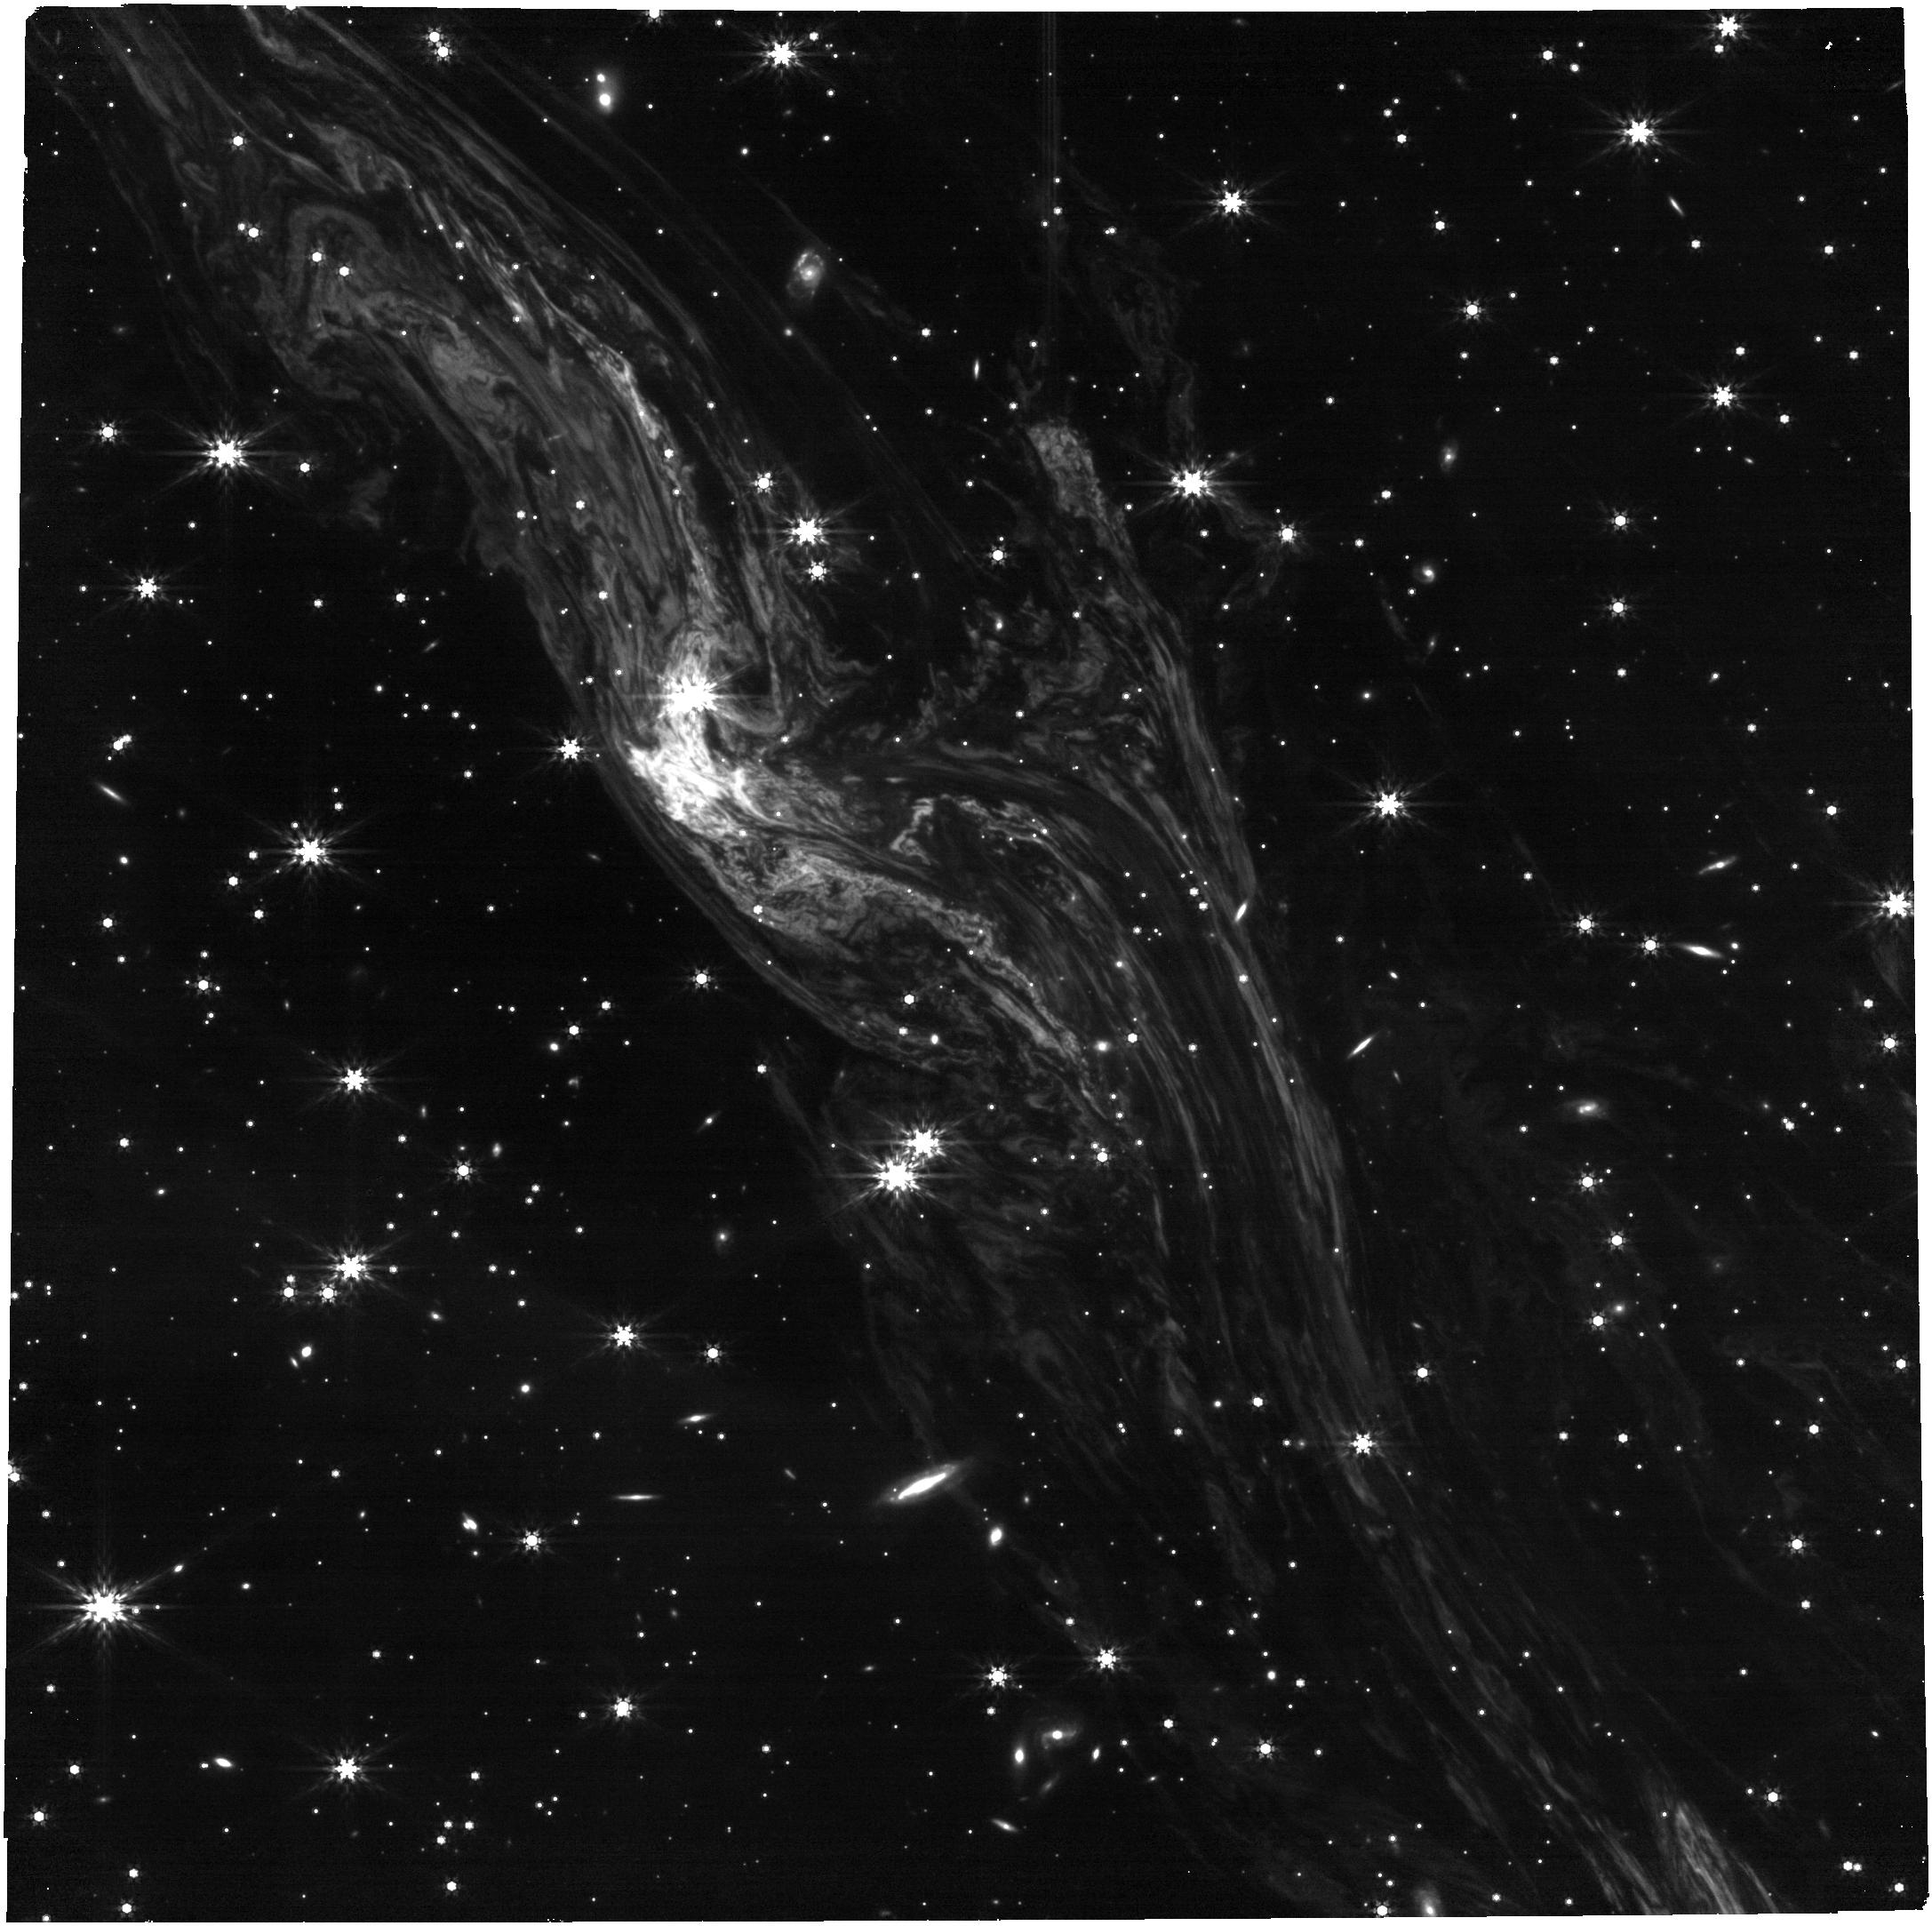
Target: ECHOW1-NIRCAM
Instrument: NIRCAM
Filter: F444W
Exposure: 7 min
Observation ID: jw05451-o004_t004_nircam_clear-f444w

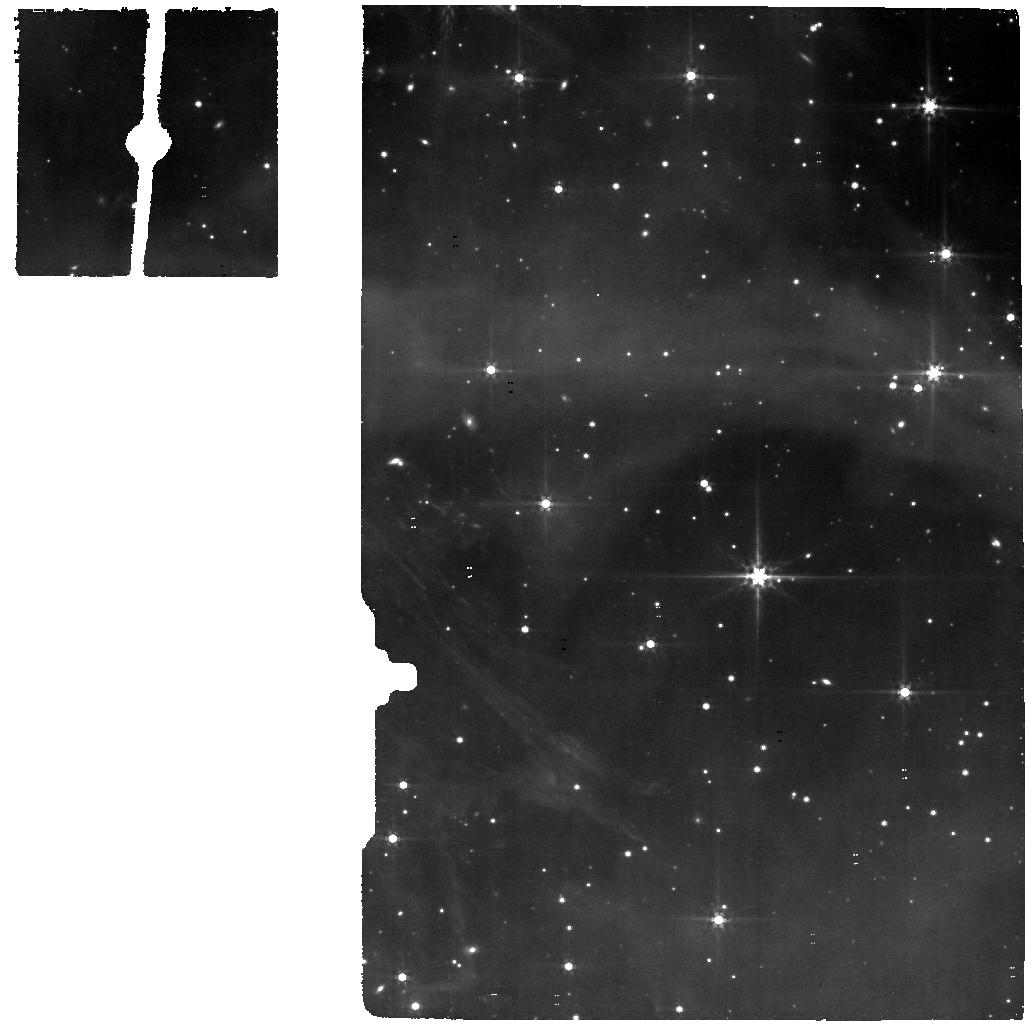
Target: ECHOW1-MIRI
Instrument: MIRI
Filter: F560W
Exposure: 14 min
Observation ID: jw05451-o008_t005_miri_f560w

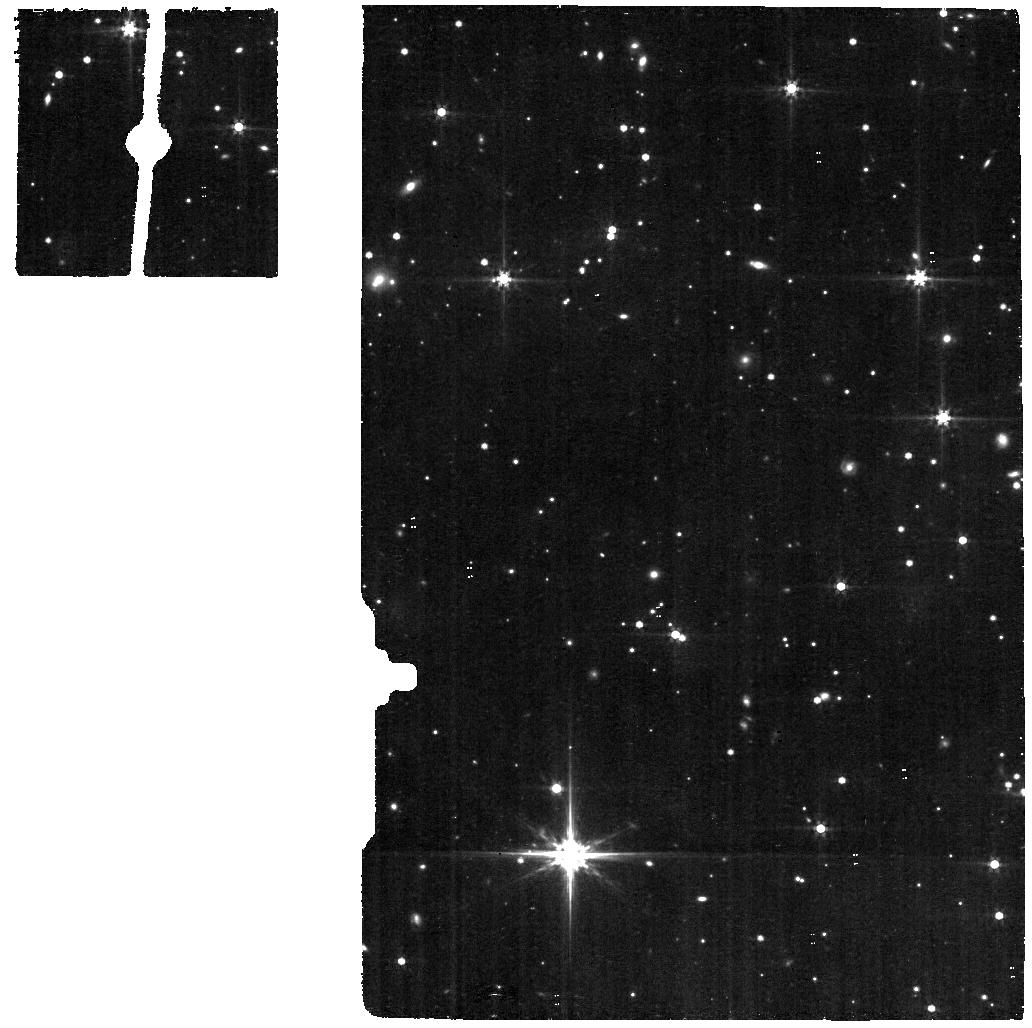
Target: MIRI-BKG
Instrument: MIRI
Filter: F560W
Exposure: 14 min
Observation ID: jw05451-o009_t002_miri_f560w

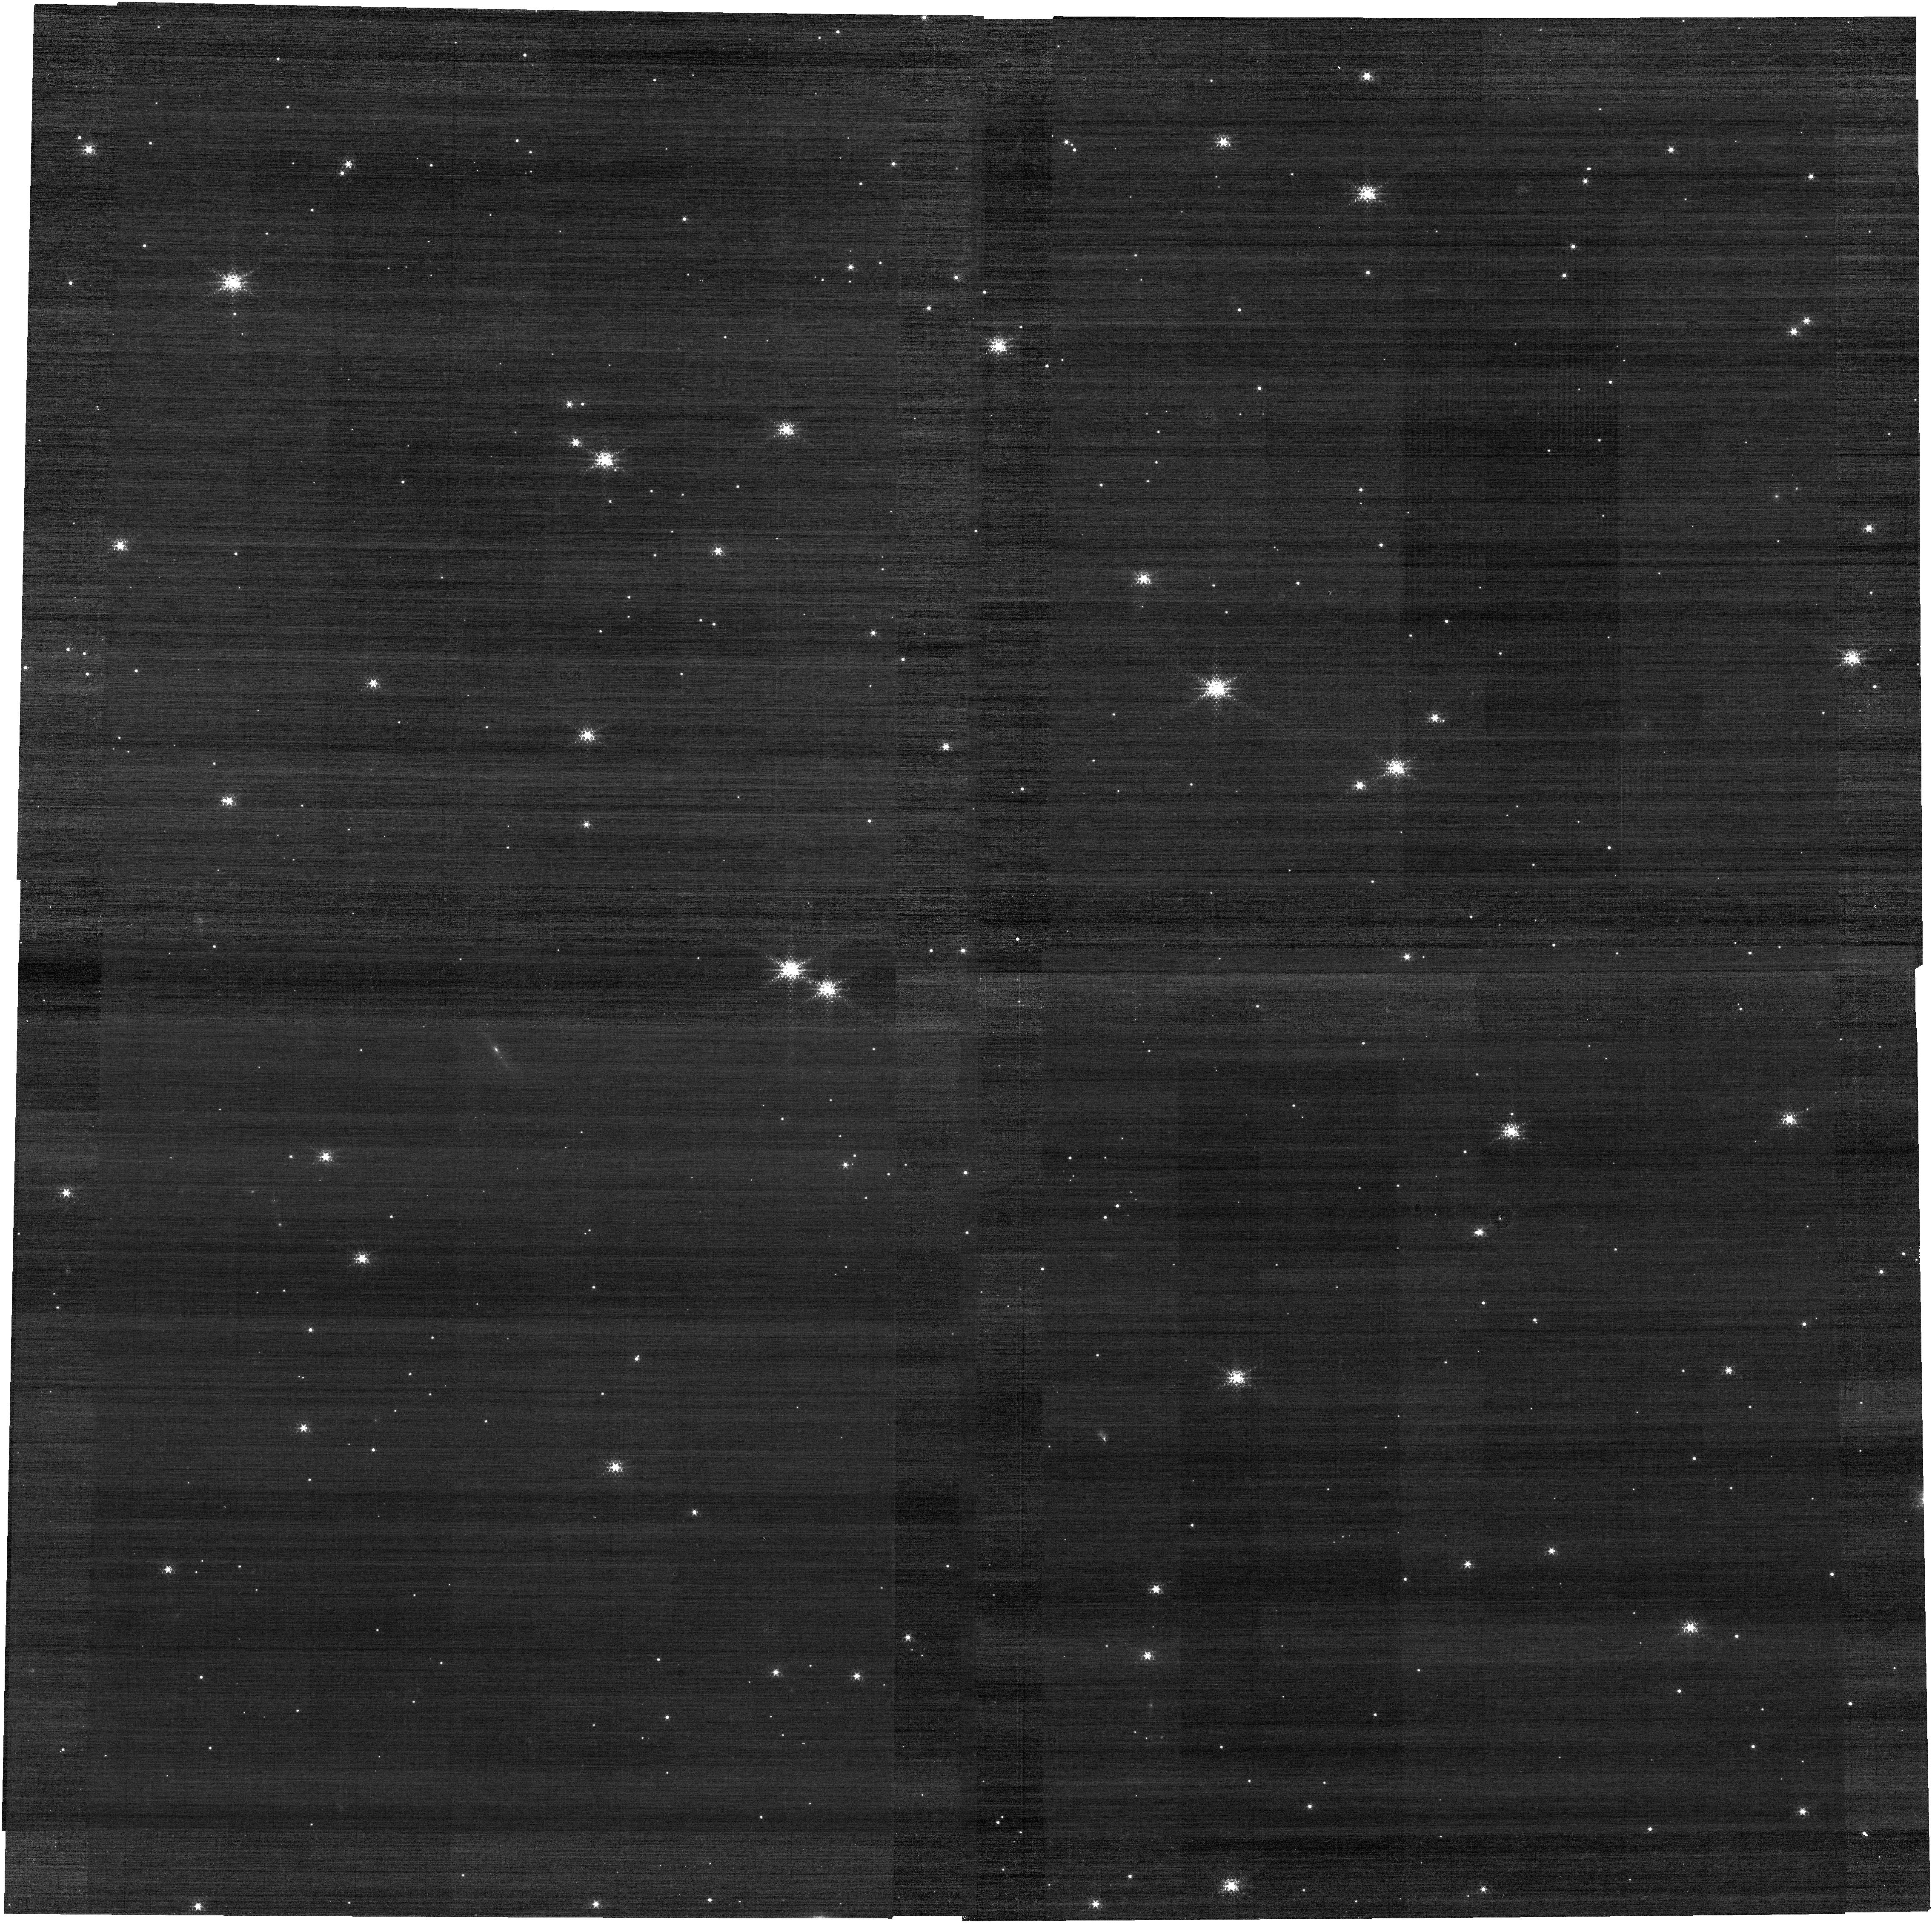
Target: ECHOW1-NIRCAM
Instrument: NIRCAM
Filter: F150W2+F164N
Exposure: 7 min
Observation ID: jw05451-o003_t004_nircam_f150w2-f164n

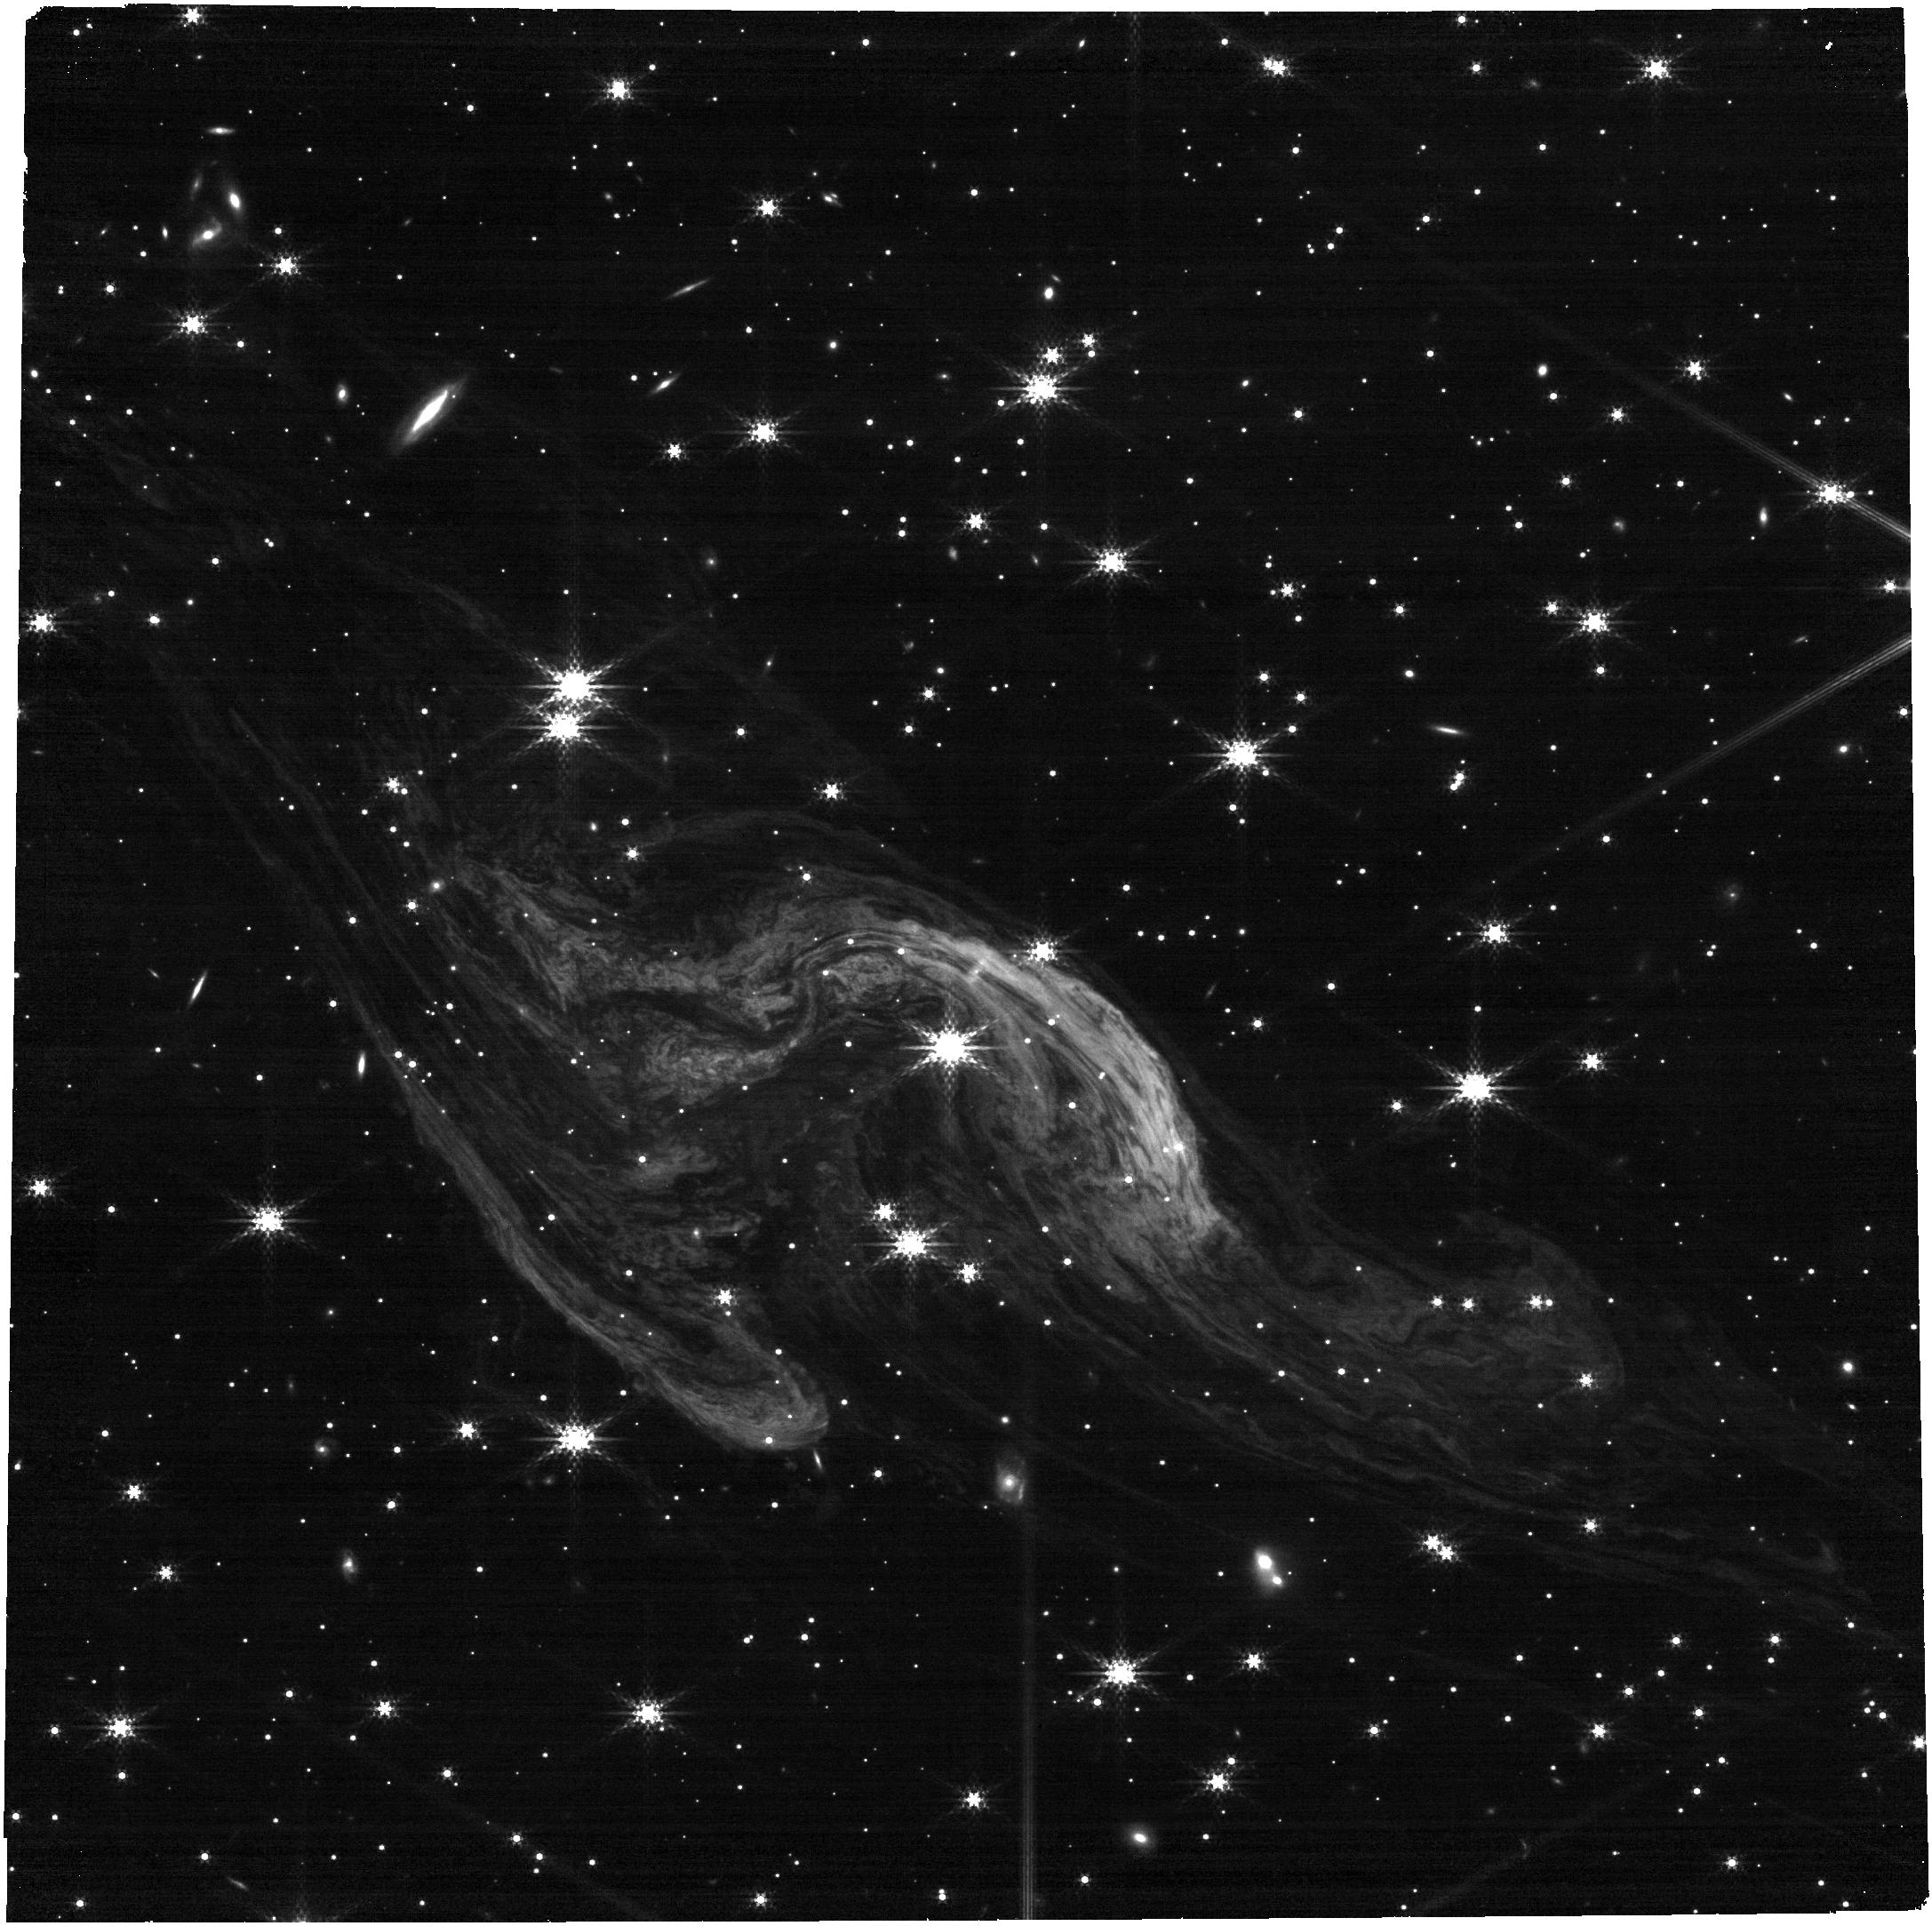
Target: ECHOW1-NIRCAM
Instrument: NIRCAM
Filter: F300M
Exposure: 7 min
Observation ID: jw05451-o005_t004_nircam_clear-f300m

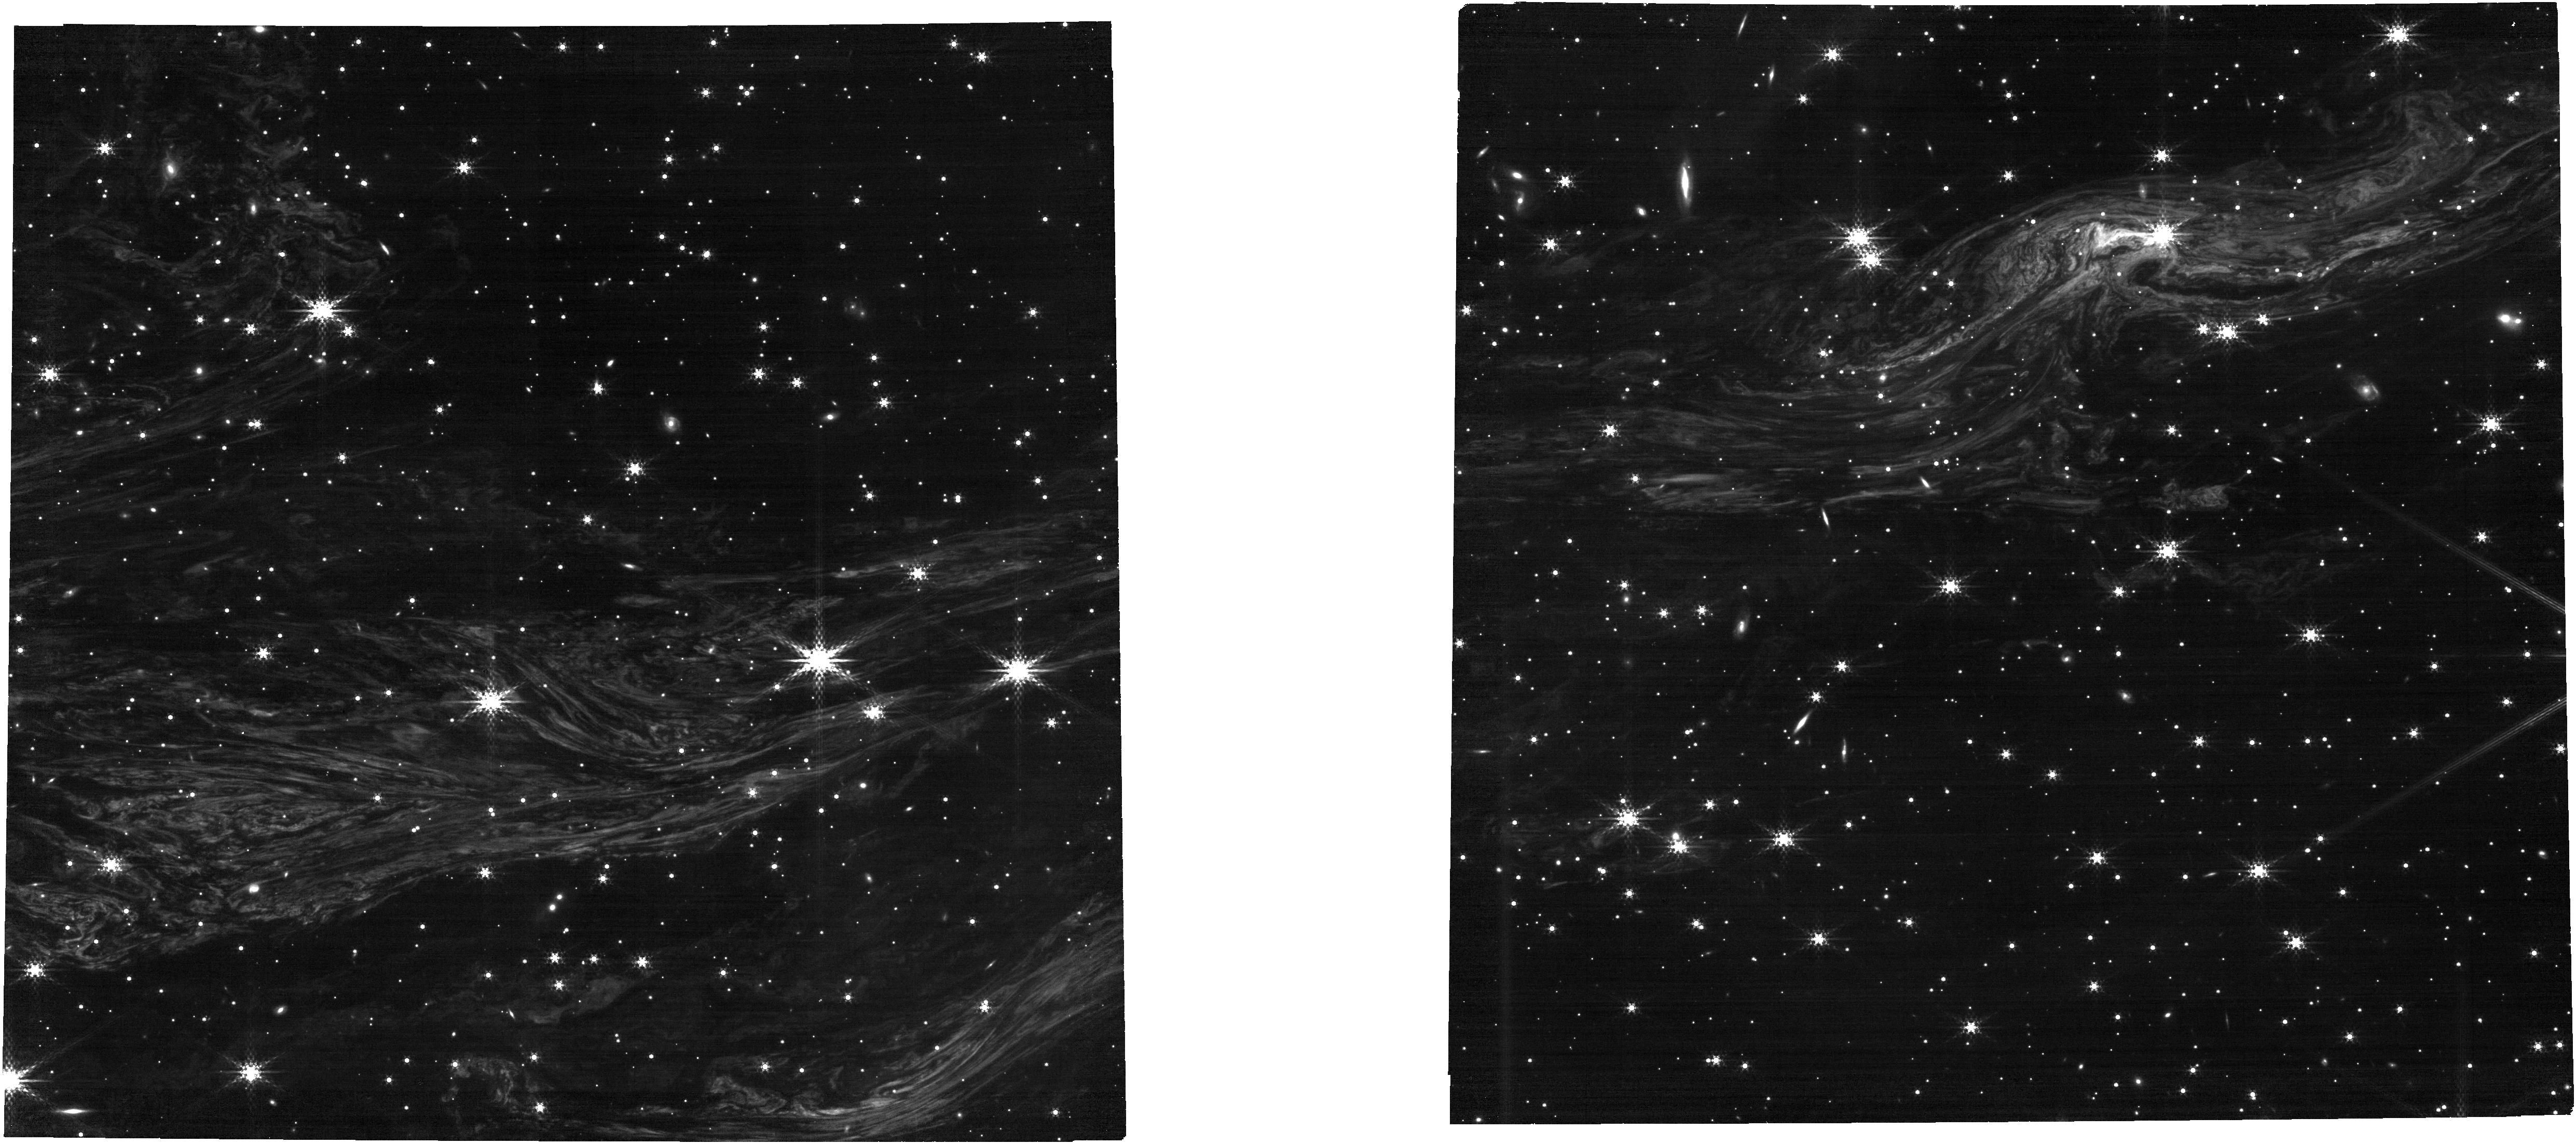
Target: ECHOW1-NIRCAM
Instrument: NIRCAM
Filter: F360M
Exposure: 7 min
Observation ID: jw05451-o002_t004_nircam_clear-f360m

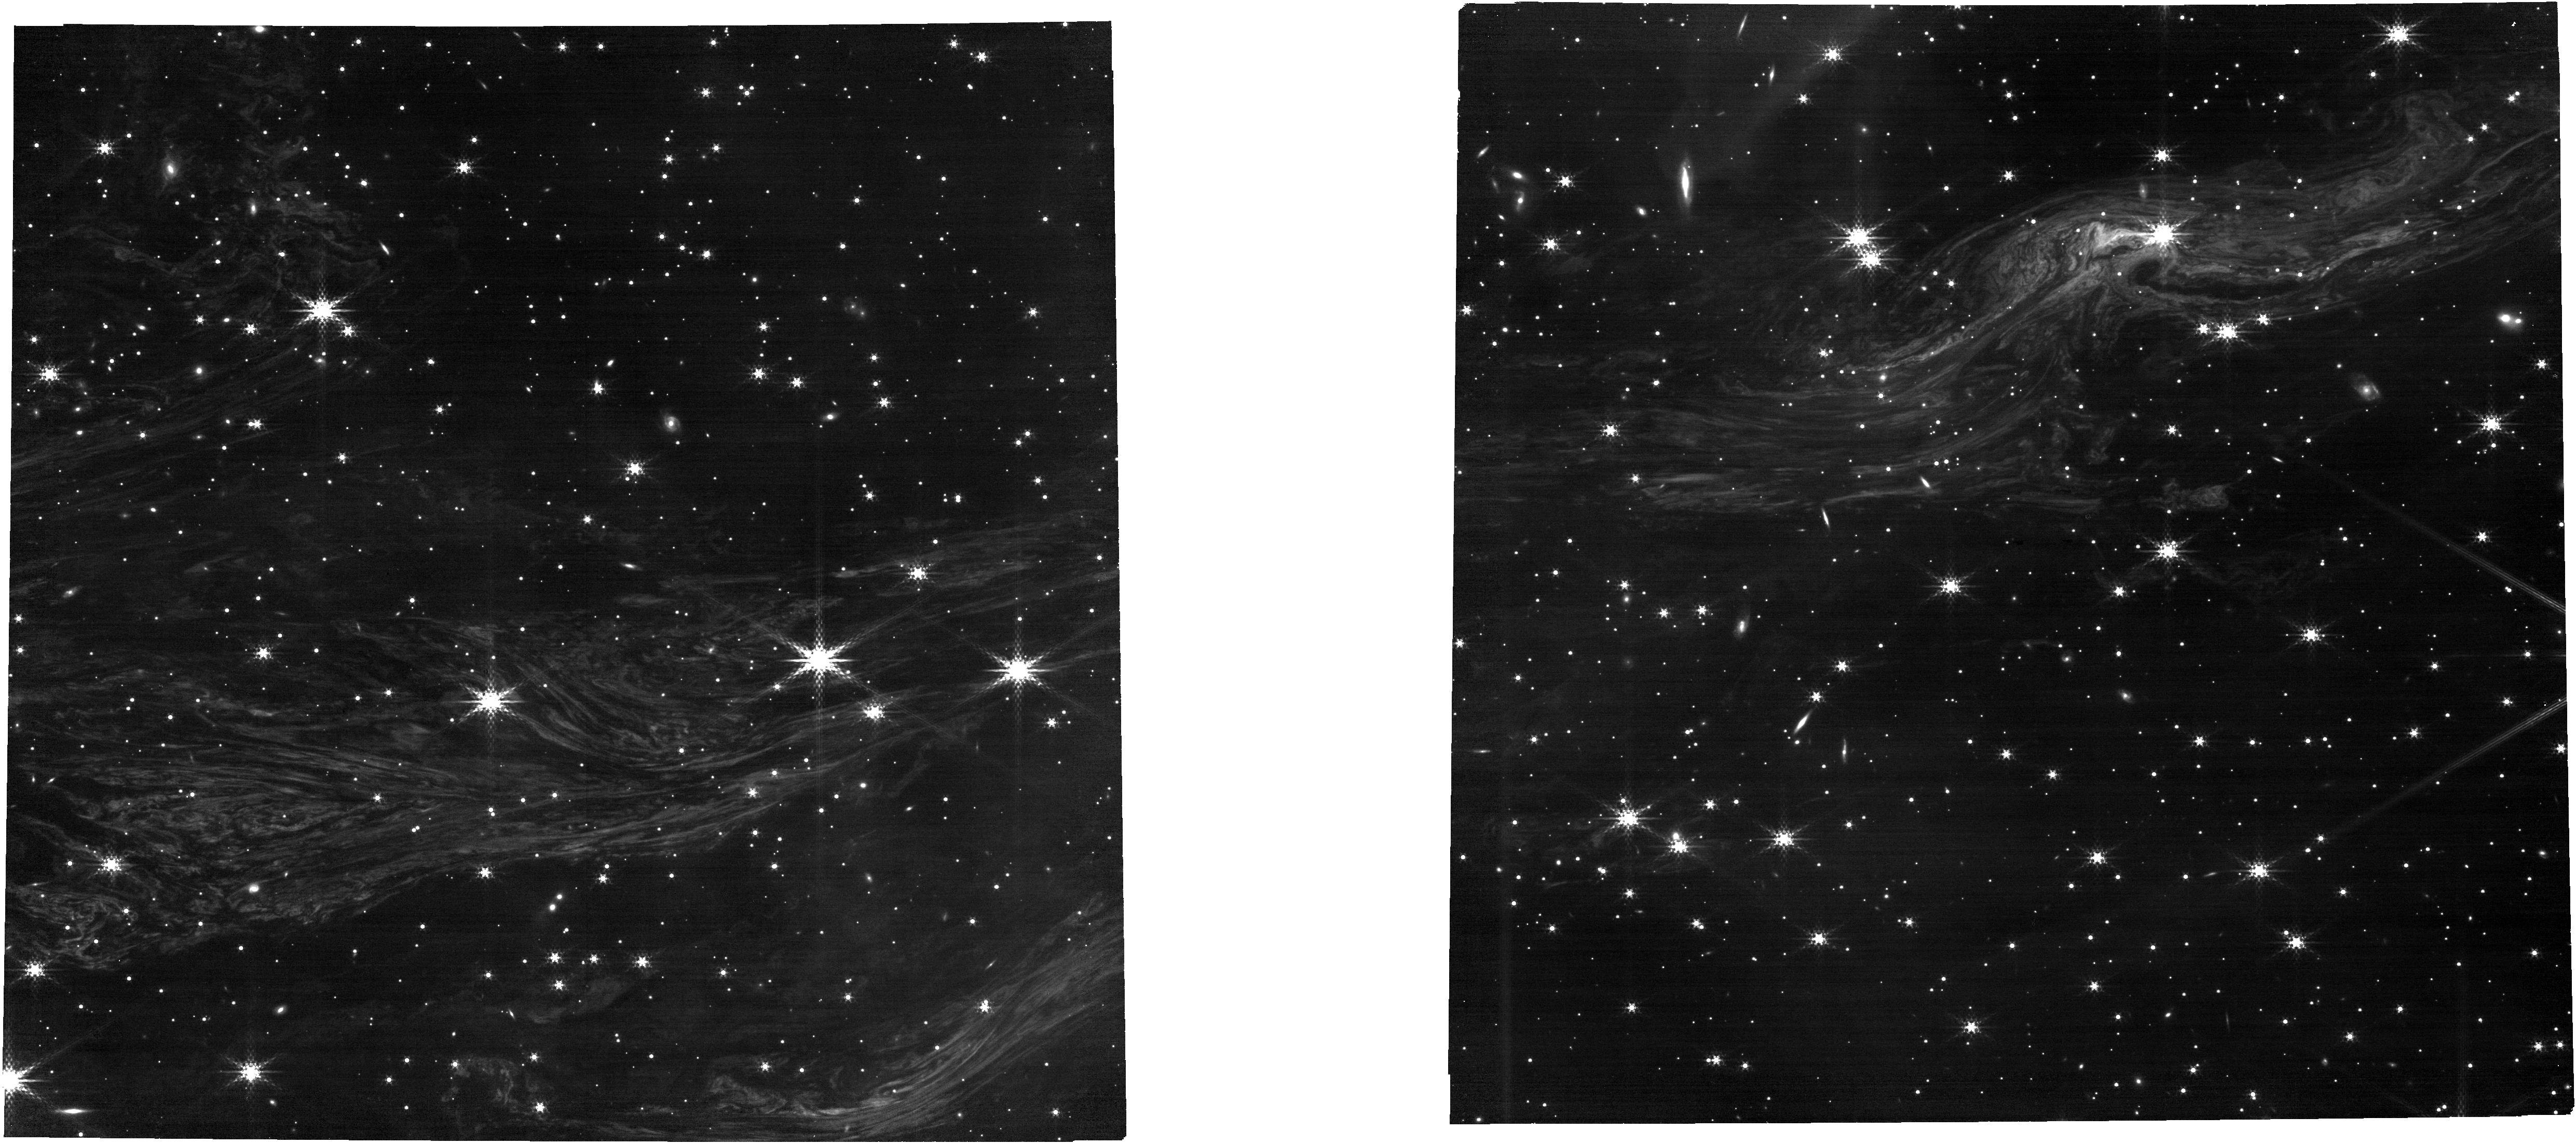
Target: ECHOW1-NIRCAM
Instrument: NIRCAM
Filter: F335M
Exposure: 7 min
Observation ID: jw05451-o002_t004_nircam_clear-f335m

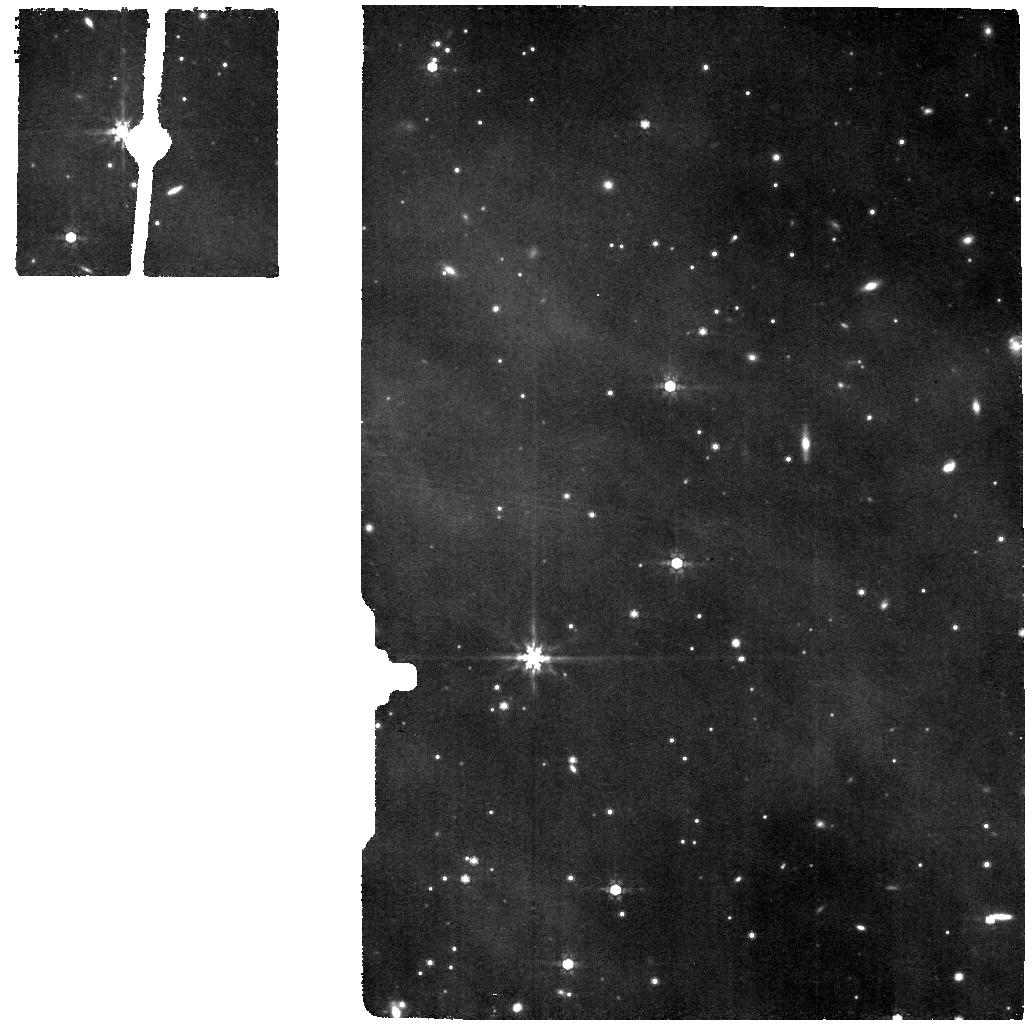
Target: MIRI-BKG
Instrument: MIRI
Filter: F770W
Exposure: 14 min
Observation ID: jw05451-o007_t002_miri_f770w

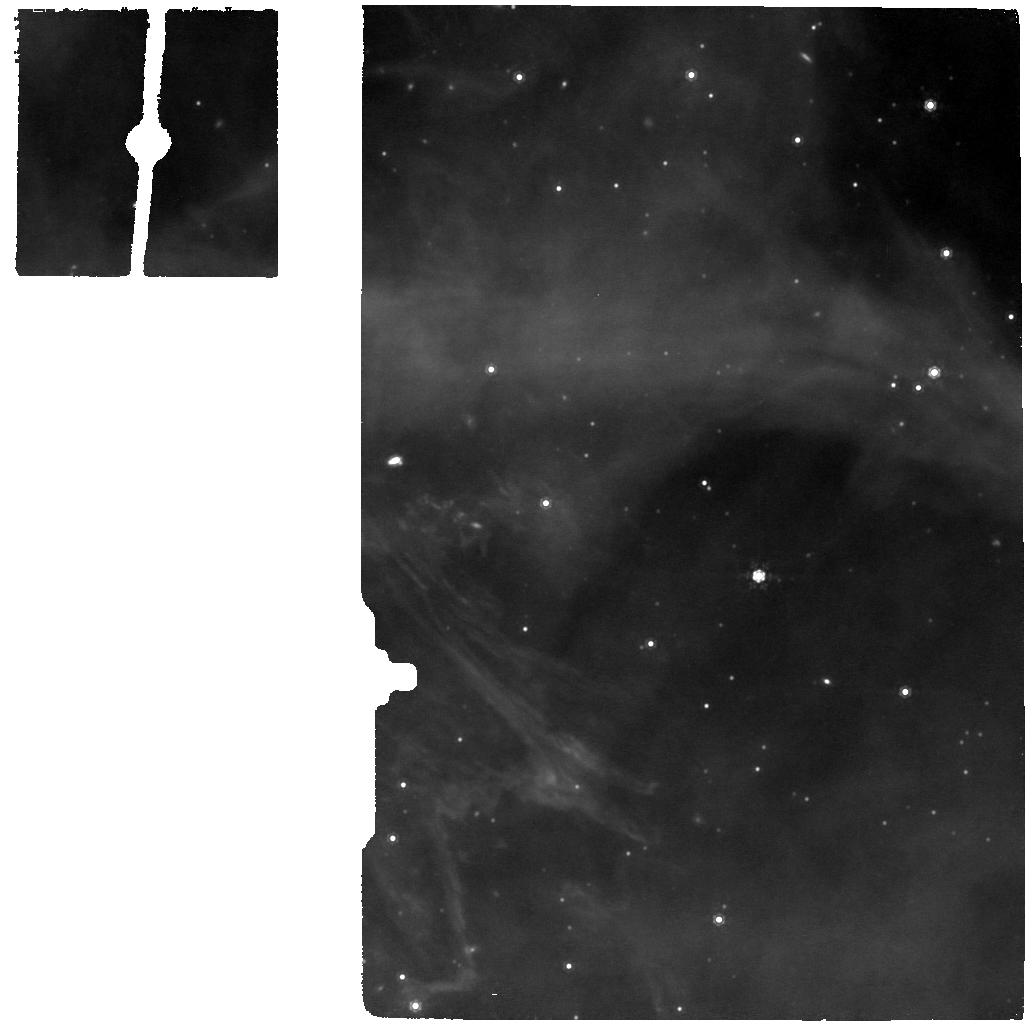
Target: ECHOW1-MIRI
Instrument: MIRI
Filter: F1000W
Exposure: 14 min
Observation ID: jw05451-o008_t005_miri_f1000w

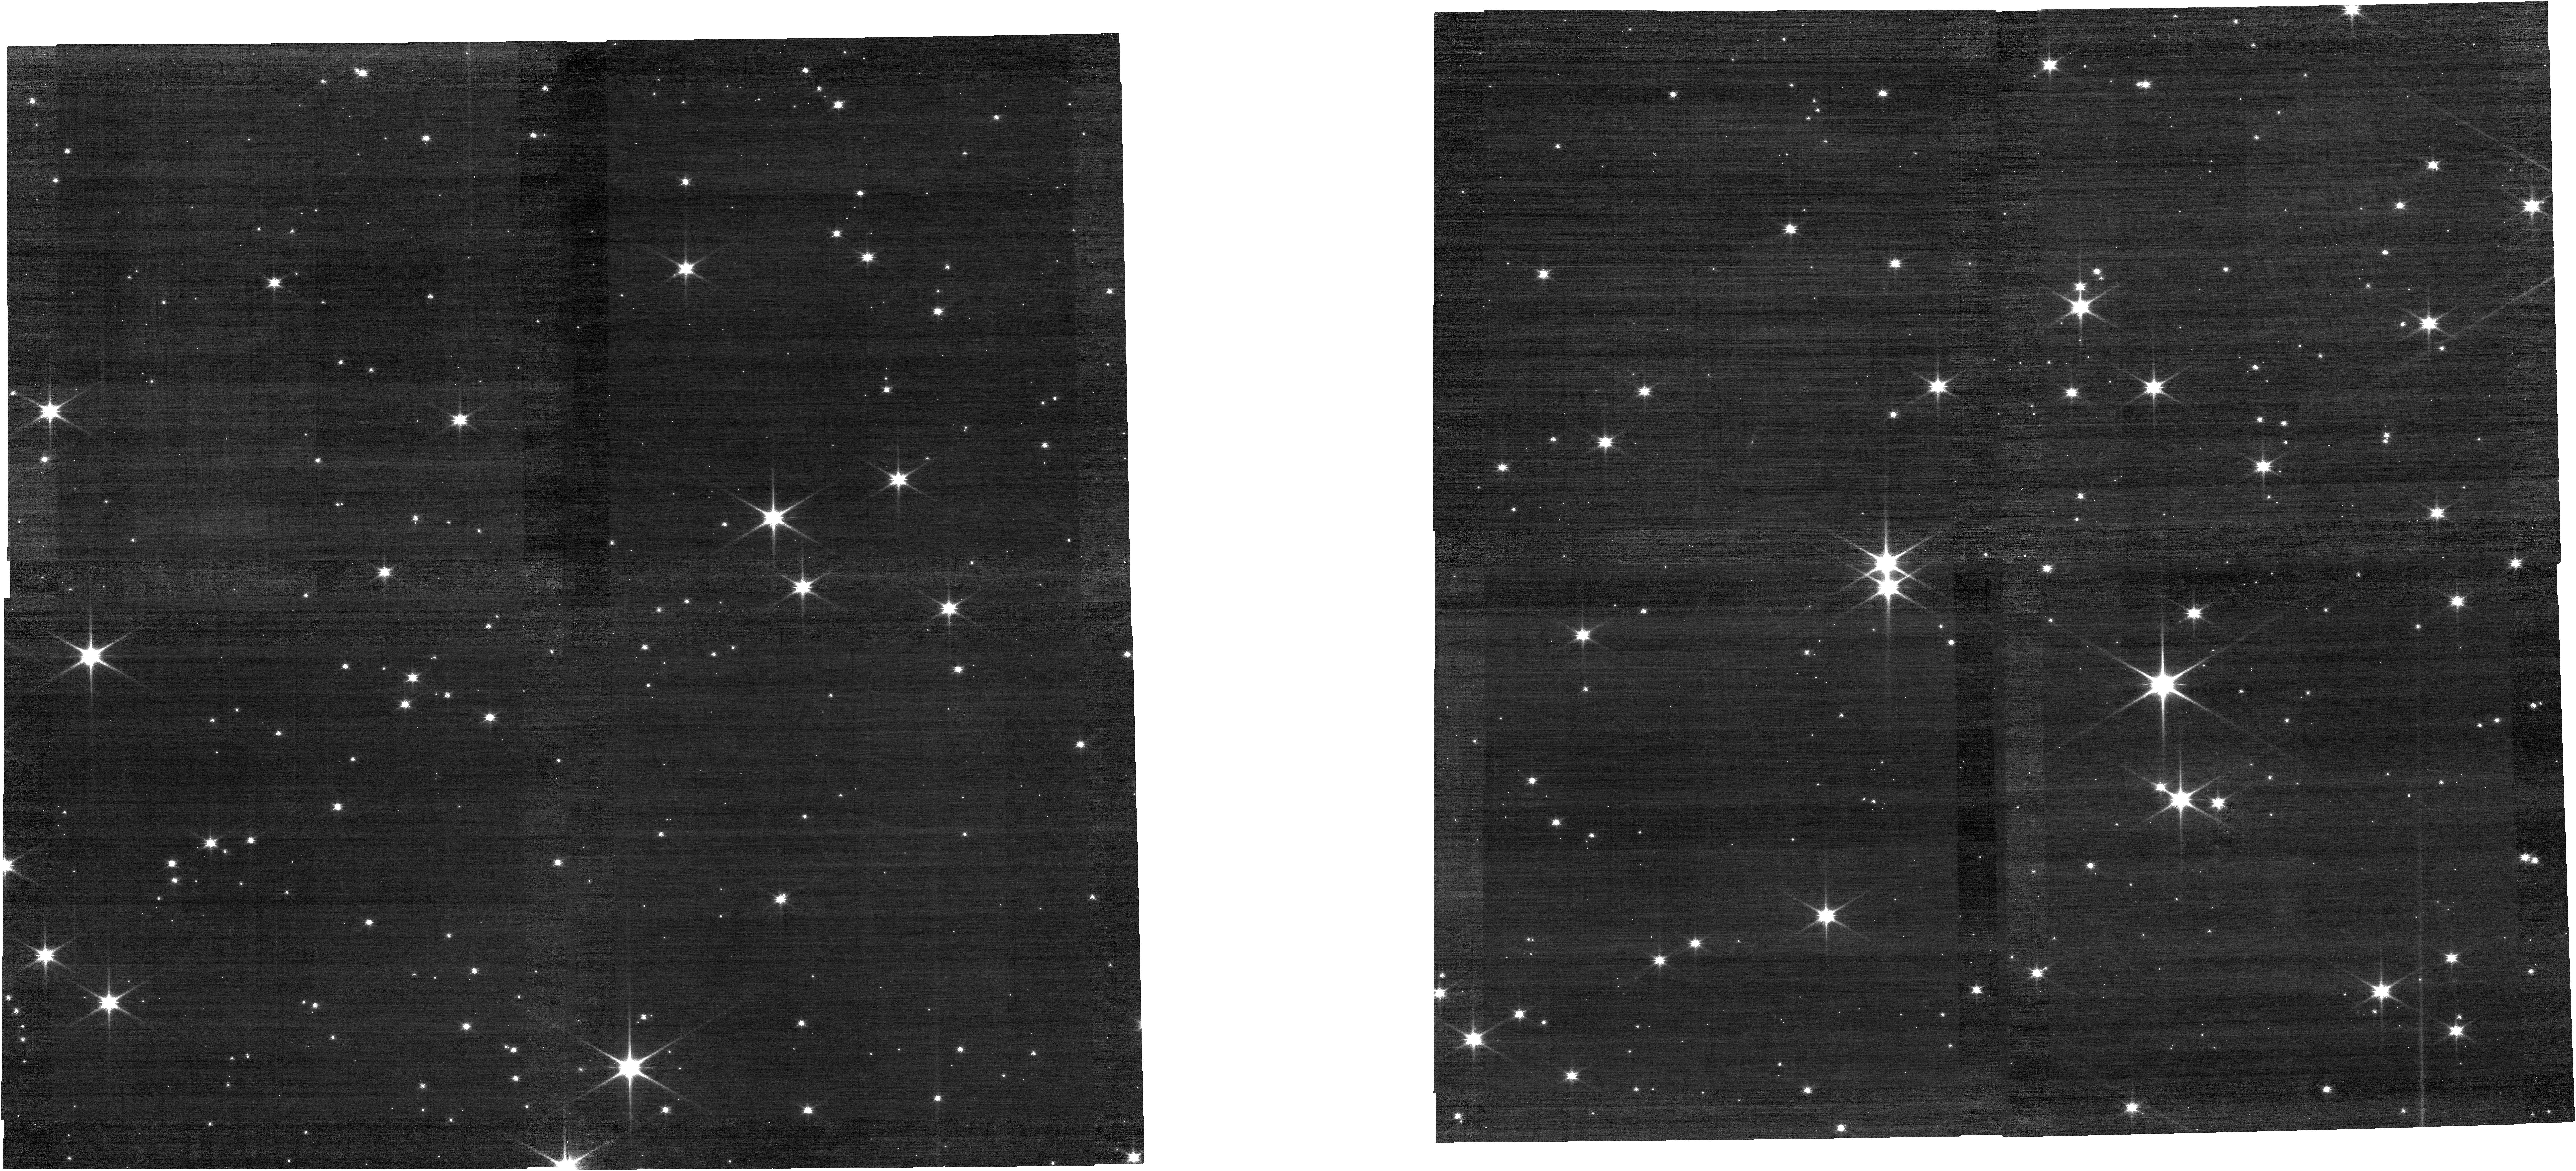
Target: ECHOW1-NIRCAM
Instrument: NIRCAM
Filter: F090W
Exposure: 7 min
Observation ID: jw05451-o001_t004_nircam_clear-f090w

Resolving the Dynamic ISM with IR Echoes around Cas A (PI: Jencson, Jacob)

The content and structure of the interstellar medium (ISM) plays an influential role in the overall evolution of galaxies and the formation of stars within them. Importantly, the ISM is also shaped by the massive stars formed out of its gas and dust and the energetic supernovae (SNe) they produce. JWST opens new pathways to investigate the detailed structure and composition of ISM clouds and to witness the effects of SN explosions on their surroundings. This proposal outlines a carefully designed program of time-series NIRCam imaging and MIRI/IFU spectroscopy to observe bright infrared (IR) echoes around the young SN remnant Cassiopeia A. This provides a unique window to view the effects of the high-energy burst of SN radiation as it interacts with the surrounding ISM dust clouds in real time. The requested observations exploit JWST's unique ability to 1) provide 3D maps at milli-pc scales of the structure of the echoing clouds, 2) determine the precise compositions of dust grains and molecules, and 3) measure the changes in, e.g., the sizes, shapes, and ionization states, of the same, in situ populations of dust grains and large molecules induced by the passage of the SN radiation field. These findings will have broad implications in unraveling the connections of ISM clouds and filaments to their role as the seeds of star formation, and how cloud properties are then set by the stars and SNe they produce.